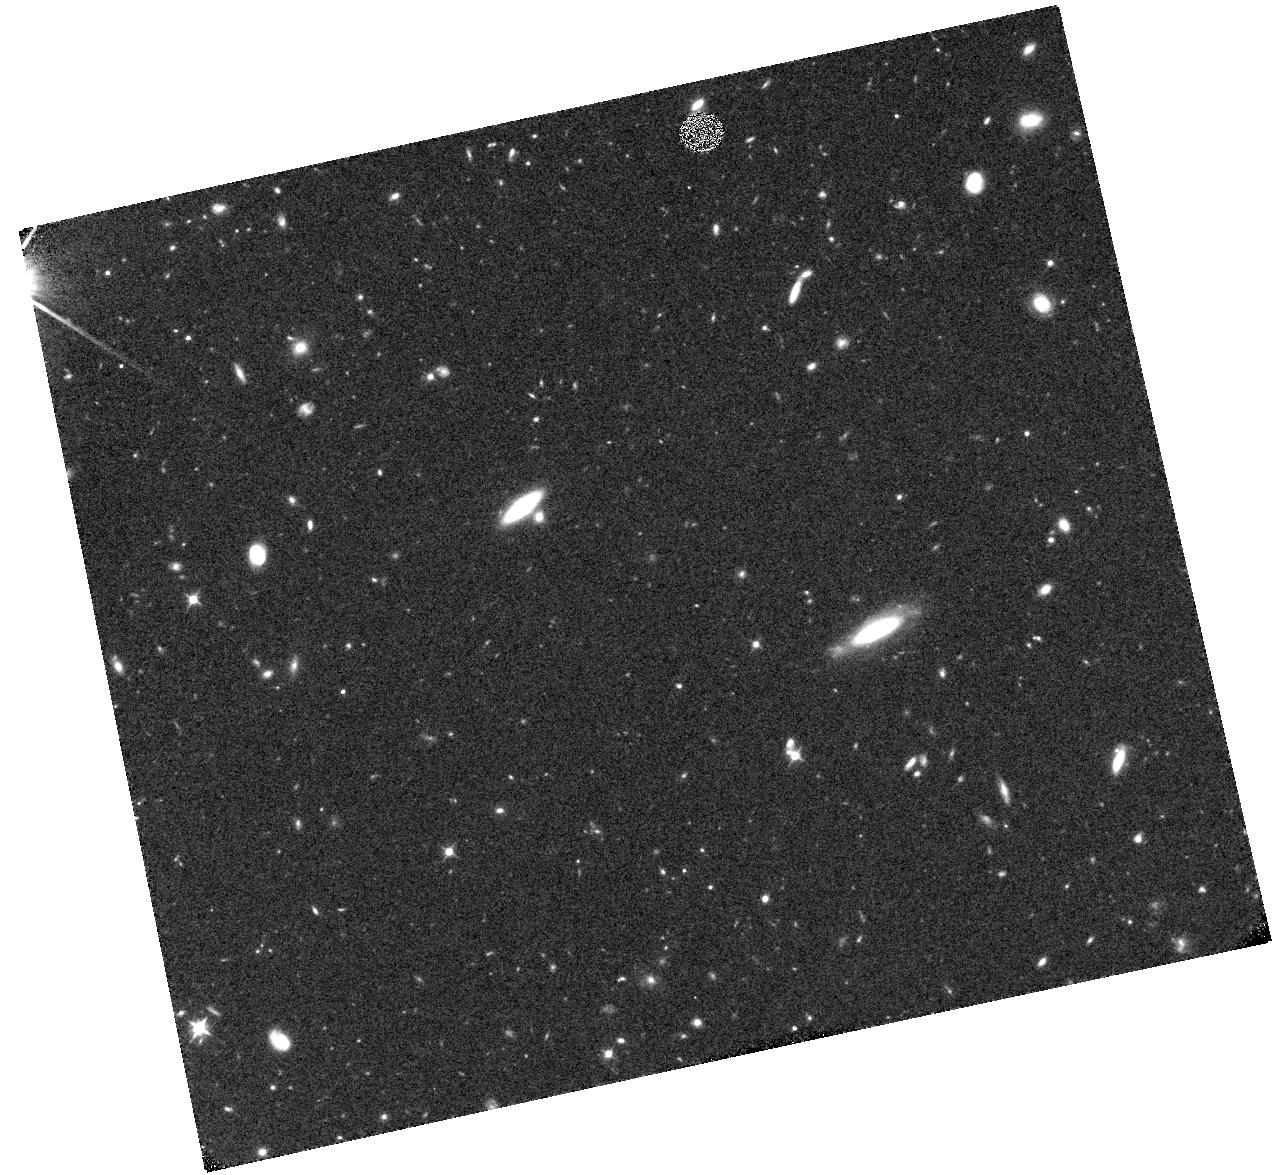
Target: SDF43. Instrument: WFC3/IR. Filter: F105W. Exposure: 40 min. Observation ID: hst_15137_04_wfc3_ir_f105w_idix04

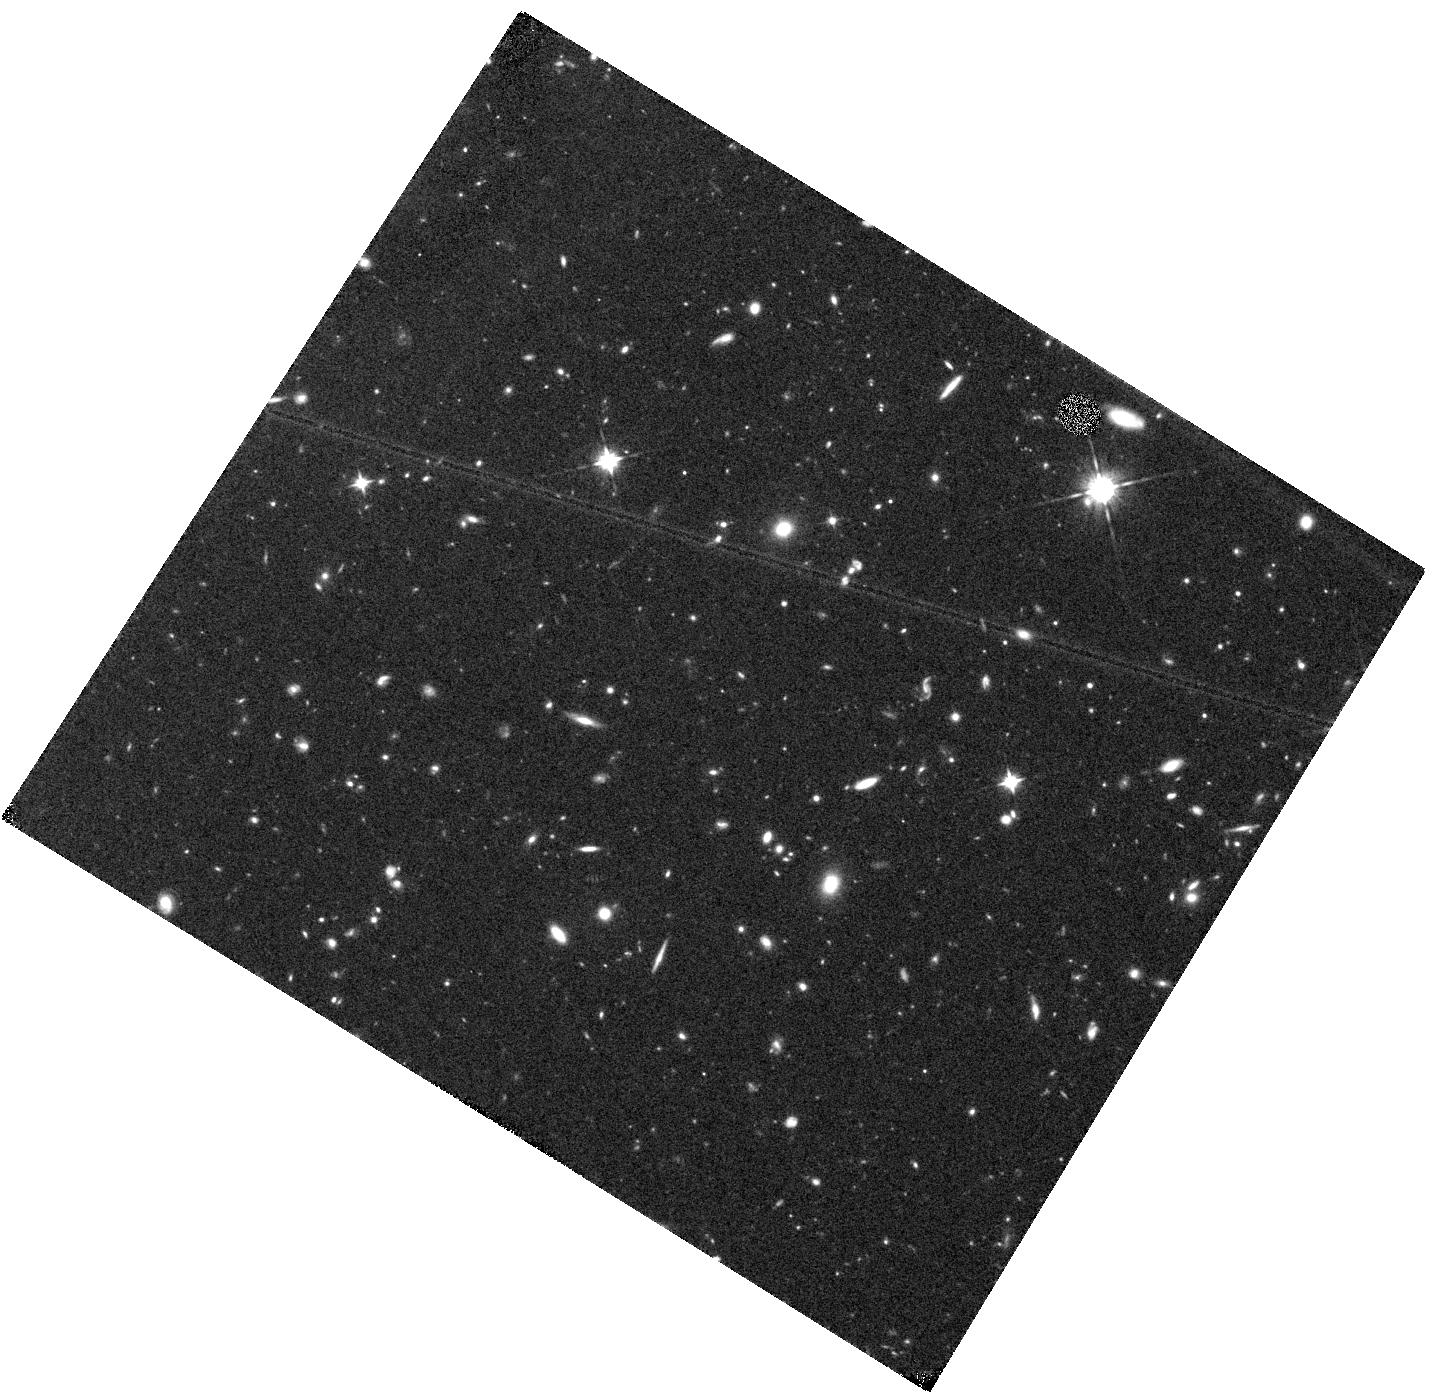
Target: SDF64. Instrument: WFC3/IR. Filter: F105W. Exposure: 40 min. Observation ID: hst_15137_07_wfc3_ir_f105w_idix07

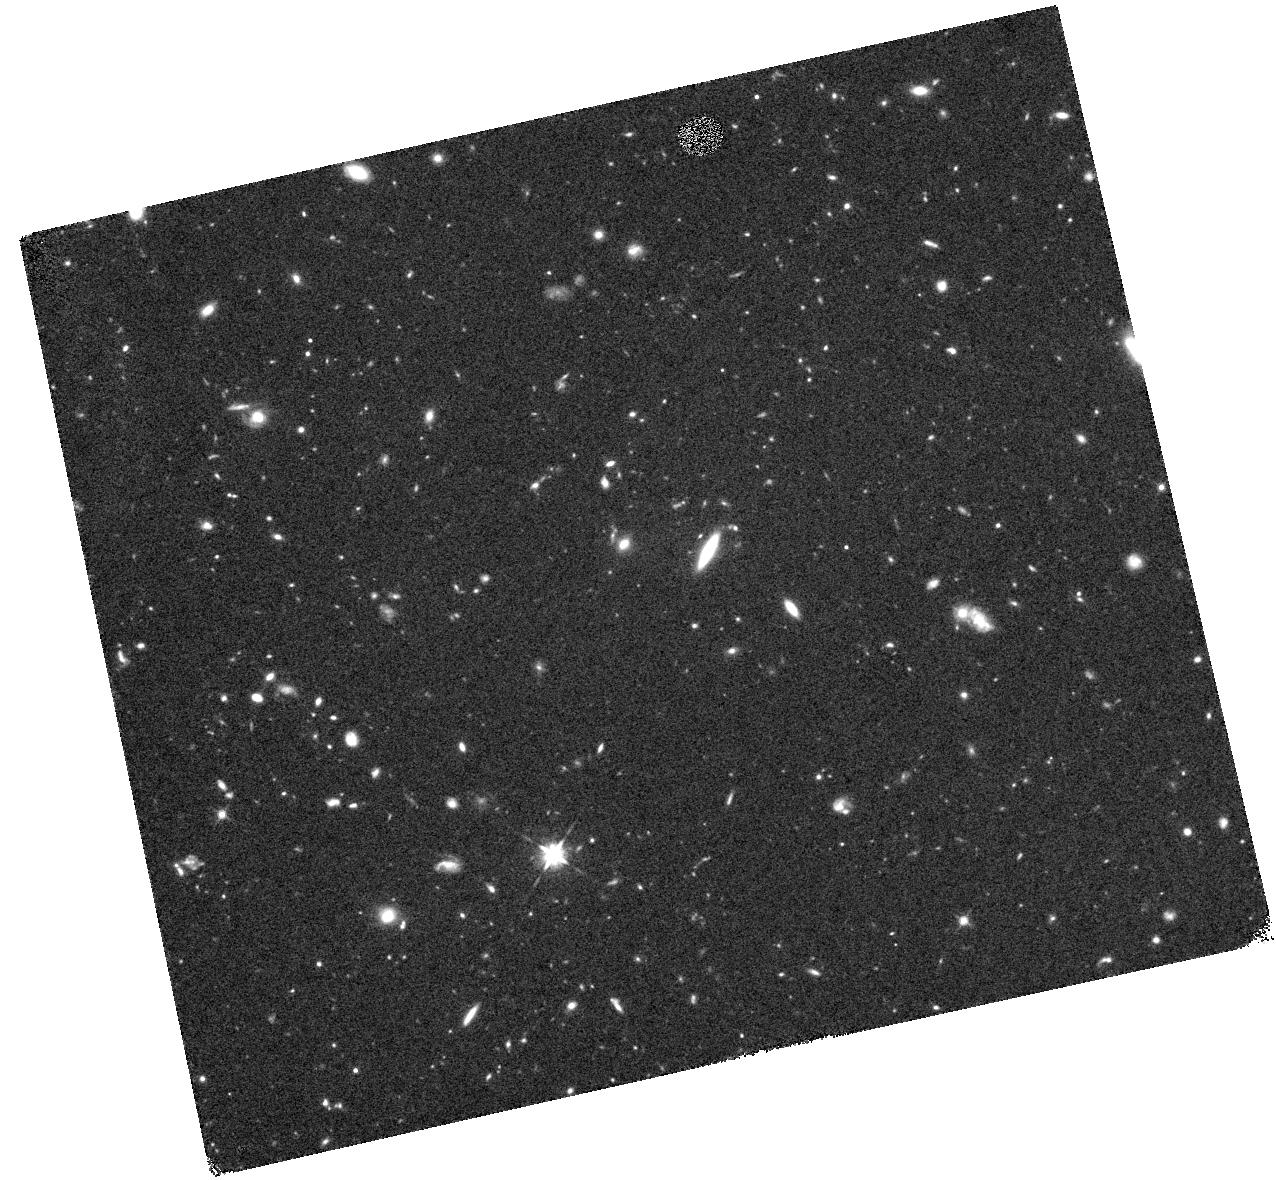
Target: SDF30. Instrument: WFC3/IR. Filter: F125W. Exposure: 44 min. Observation ID: hst_15137_03_wfc3_ir_f125w_idix03

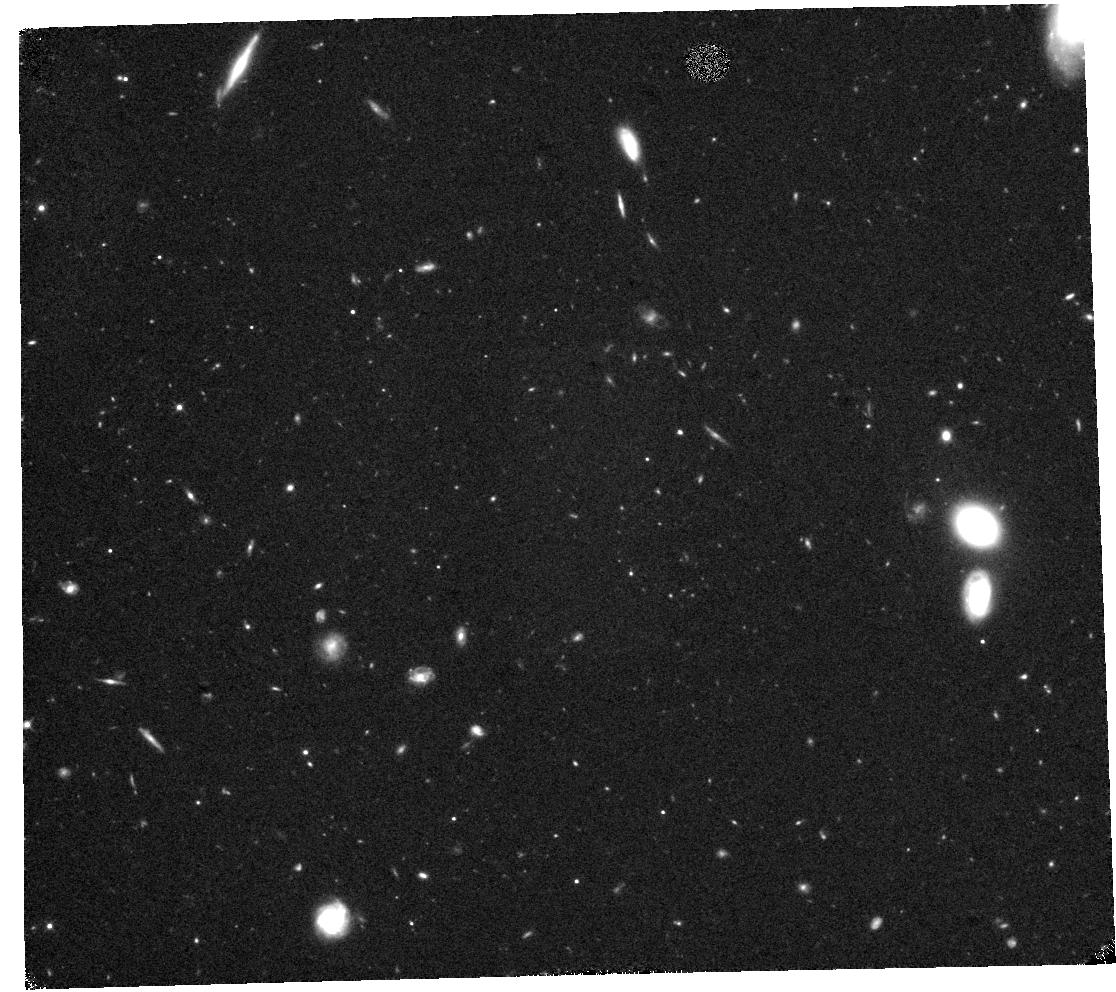
Target: SDF61. Instrument: WFC3/IR. Filter: F105W. Exposure: 44 min. Observation ID: hst_15137_05_wfc3_ir_f105w_idix05

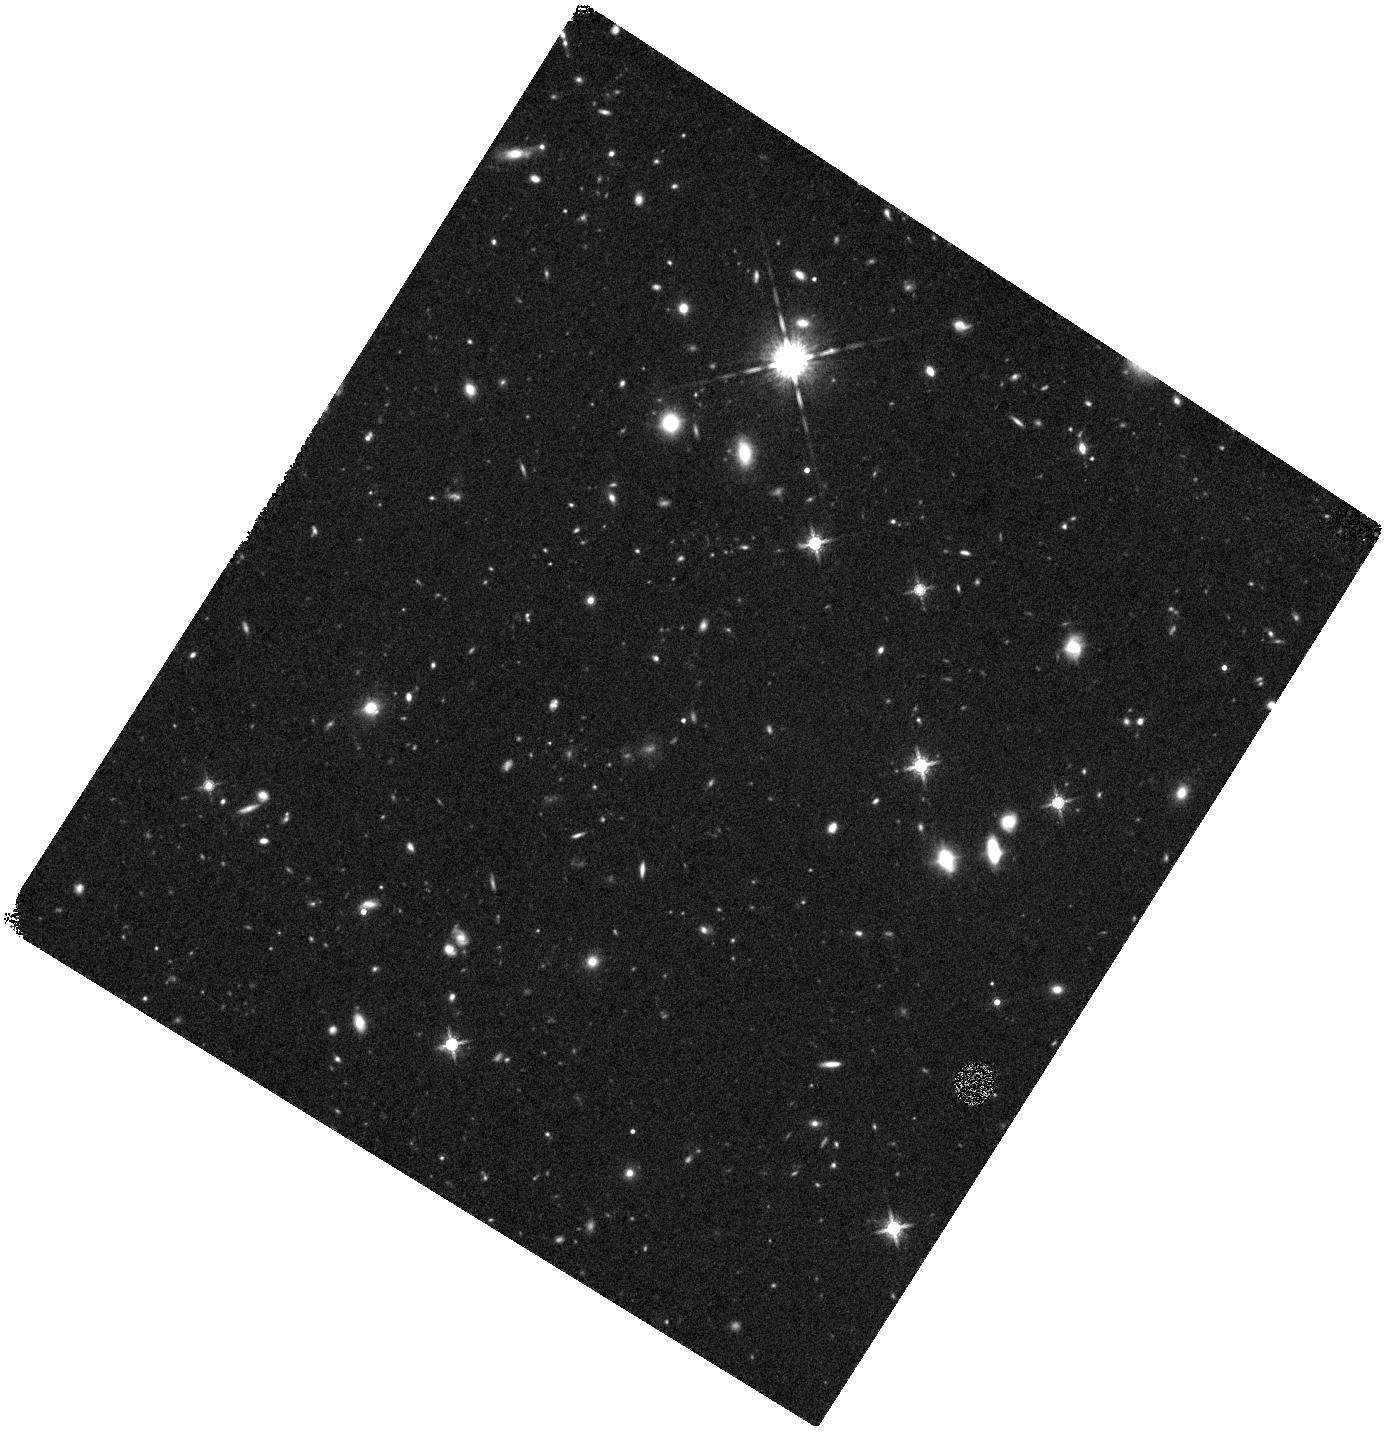
Target: SDF28. Instrument: WFC3/IR. Filter: F160W. Exposure: 44 min. Observation ID: hst_15137_02_wfc3_ir_f160w_idix02

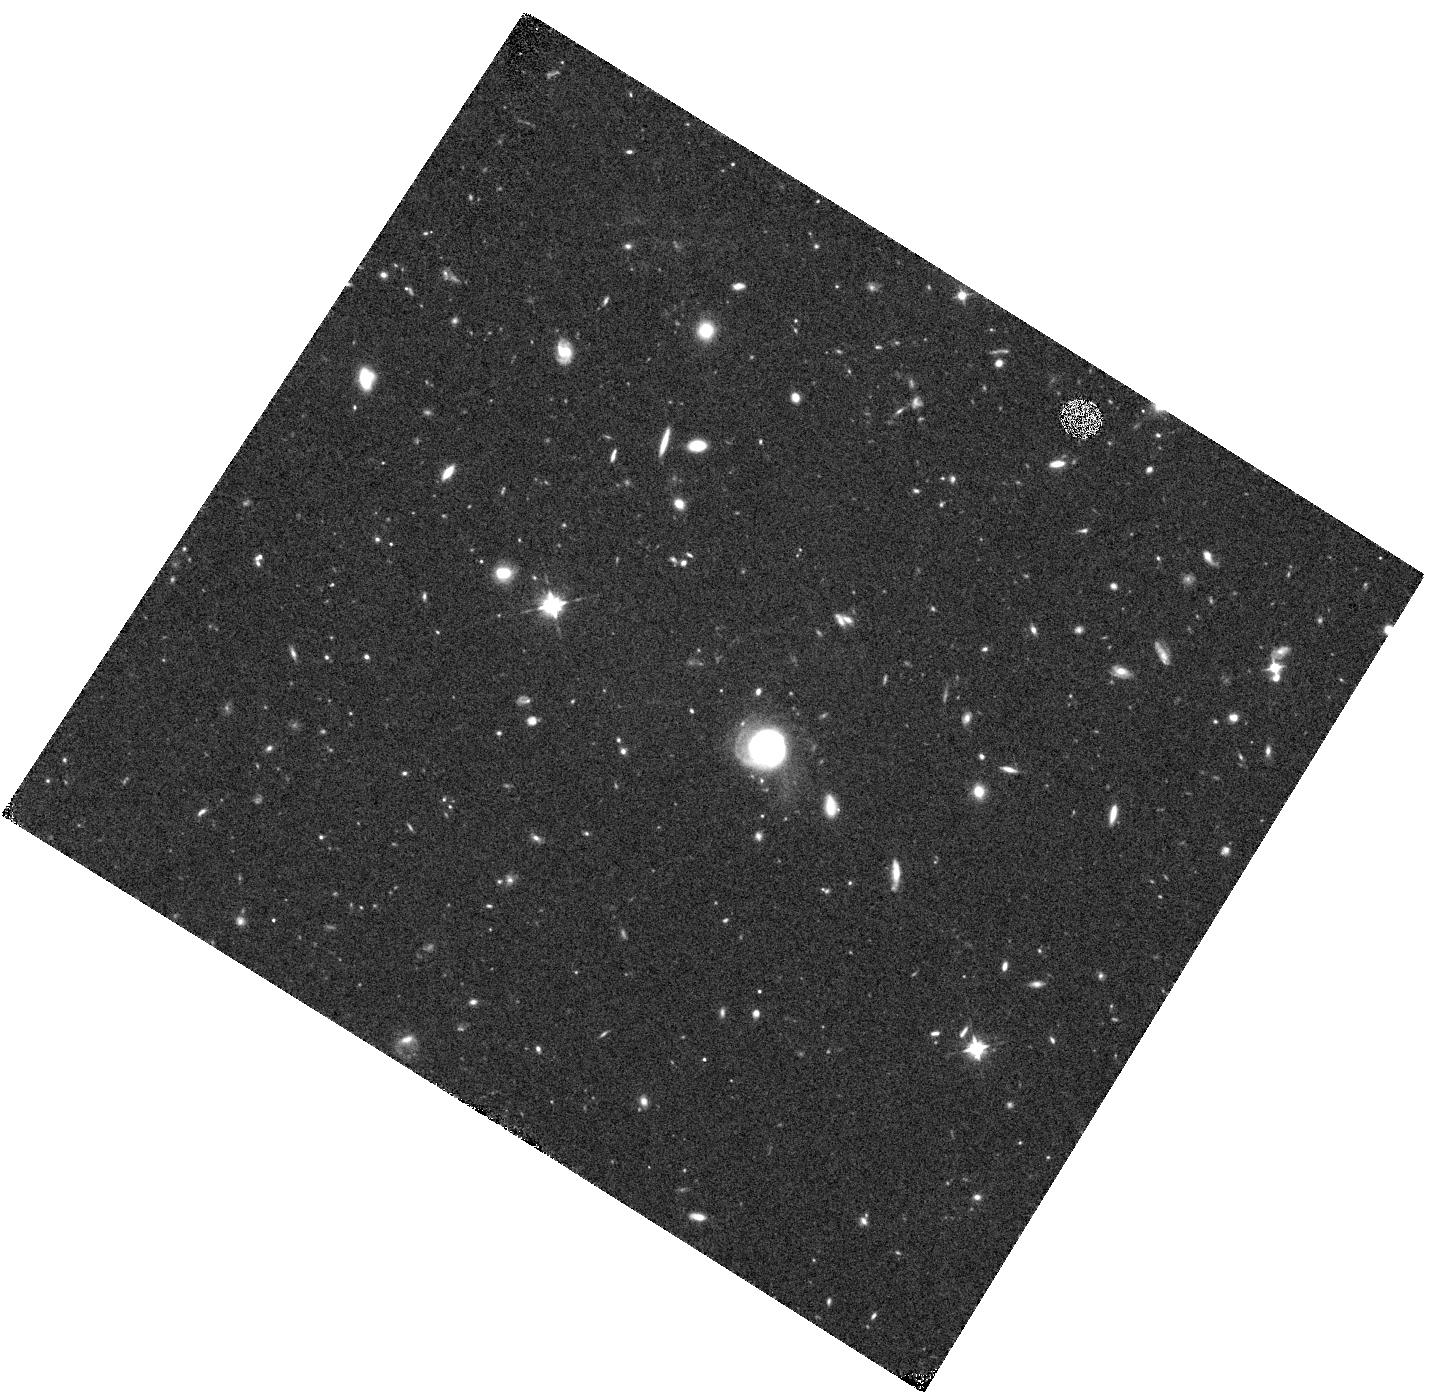
Target: SDF63. Instrument: WFC3/IR. Filter: F105W. Exposure: 40 min. Observation ID: hst_15137_06_wfc3_ir_f105w_idix06

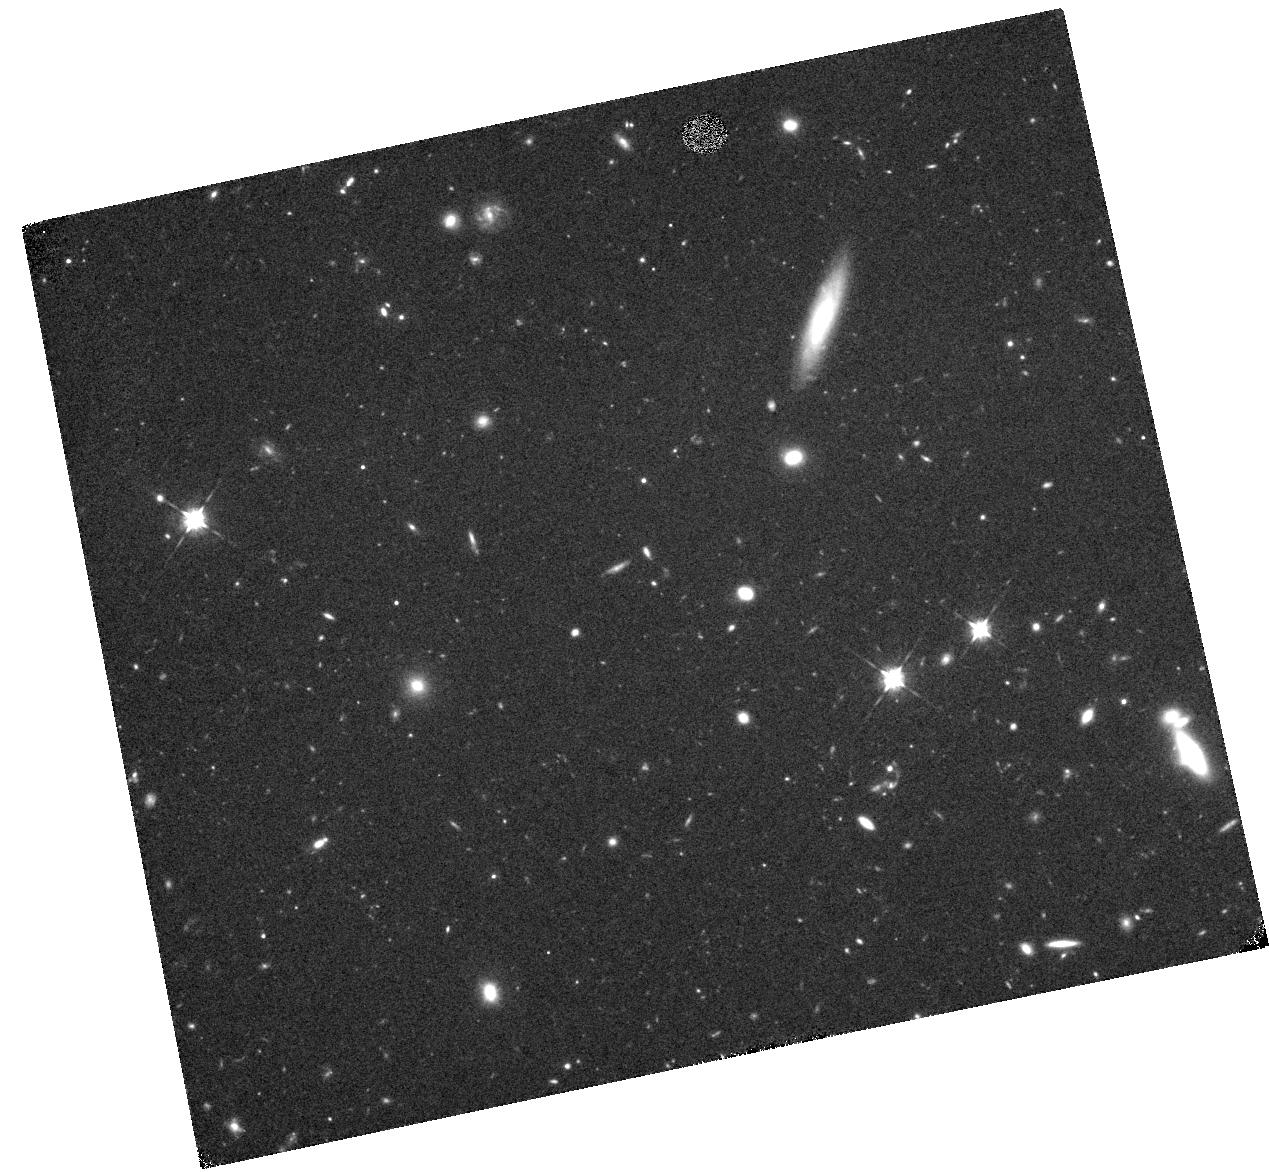
Target: SDF07. Instrument: WFC3/IR. Filter: F105W. Exposure: 44 min. Observation ID: hst_15137_01_wfc3_ir_f105w_idix01

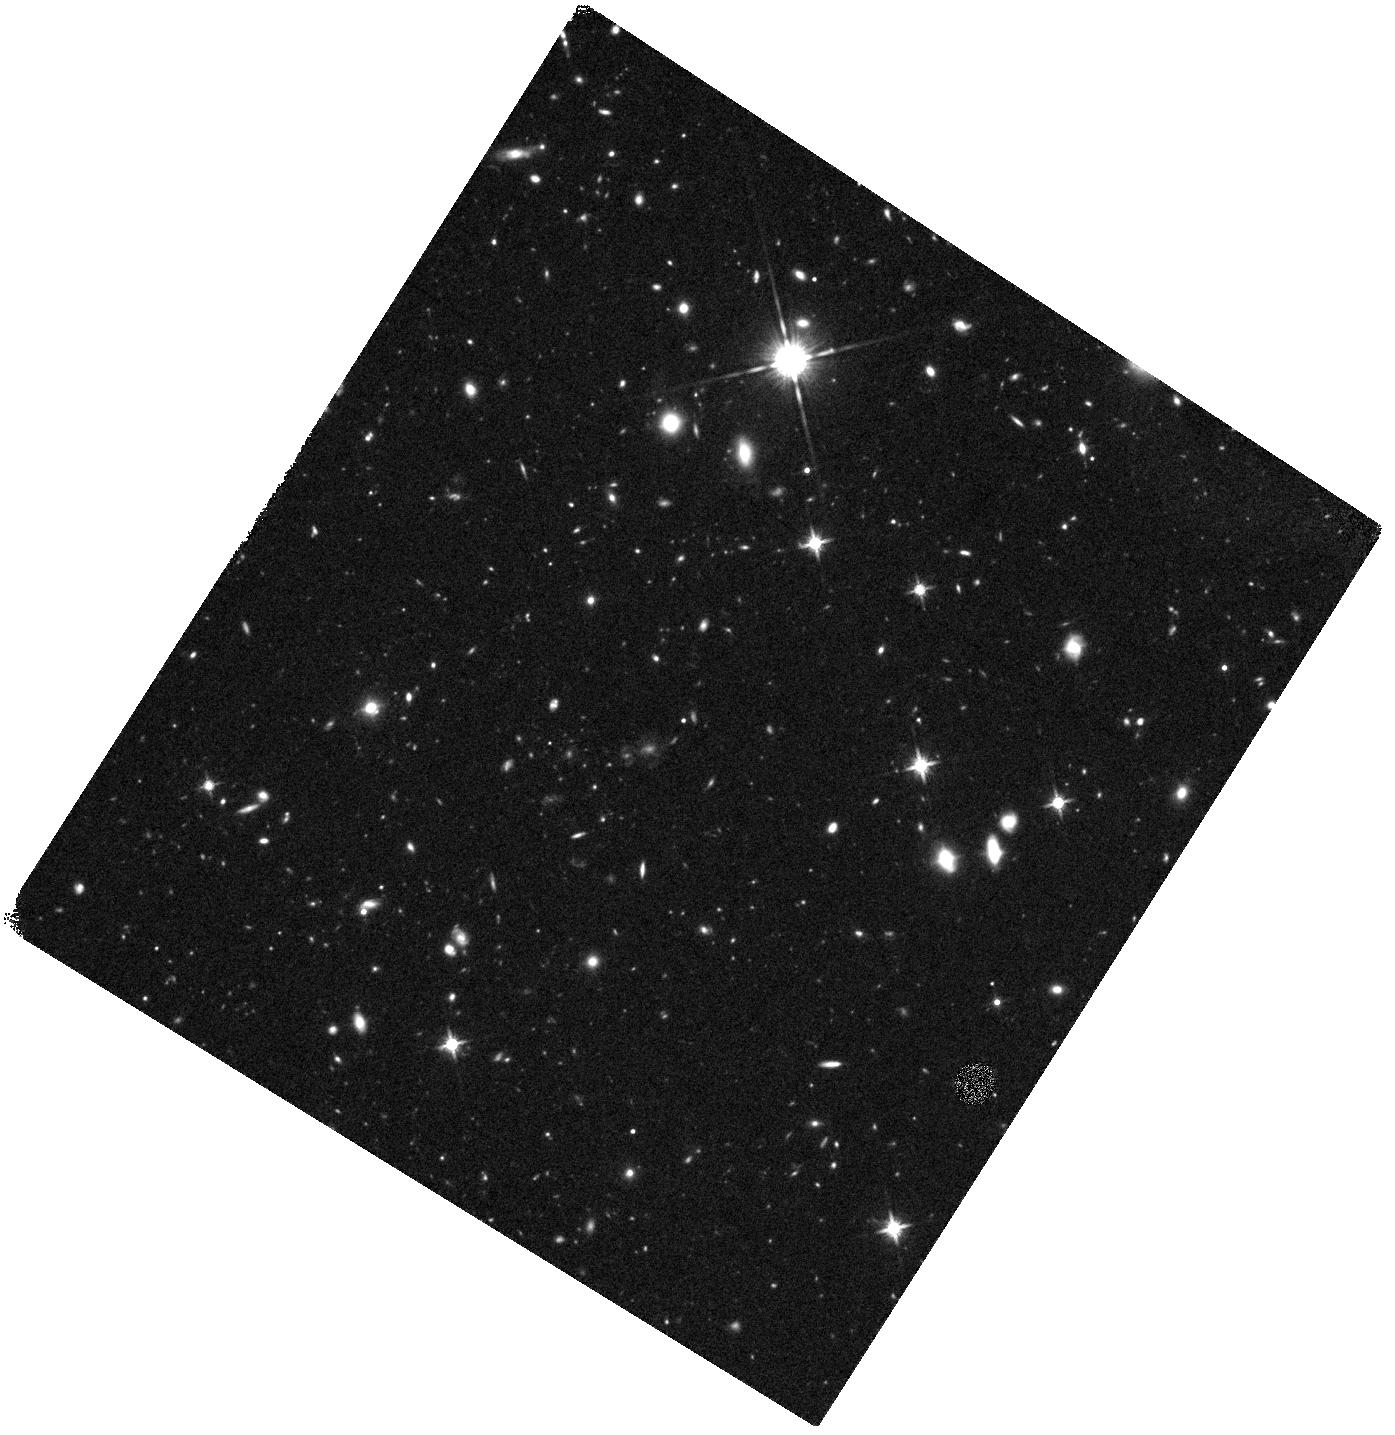
Target: SDF28. Instrument: WFC3/IR. Filter: F140W. Exposure: 44 min. Observation ID: hst_15137_02_wfc3_ir_f140w_idix02

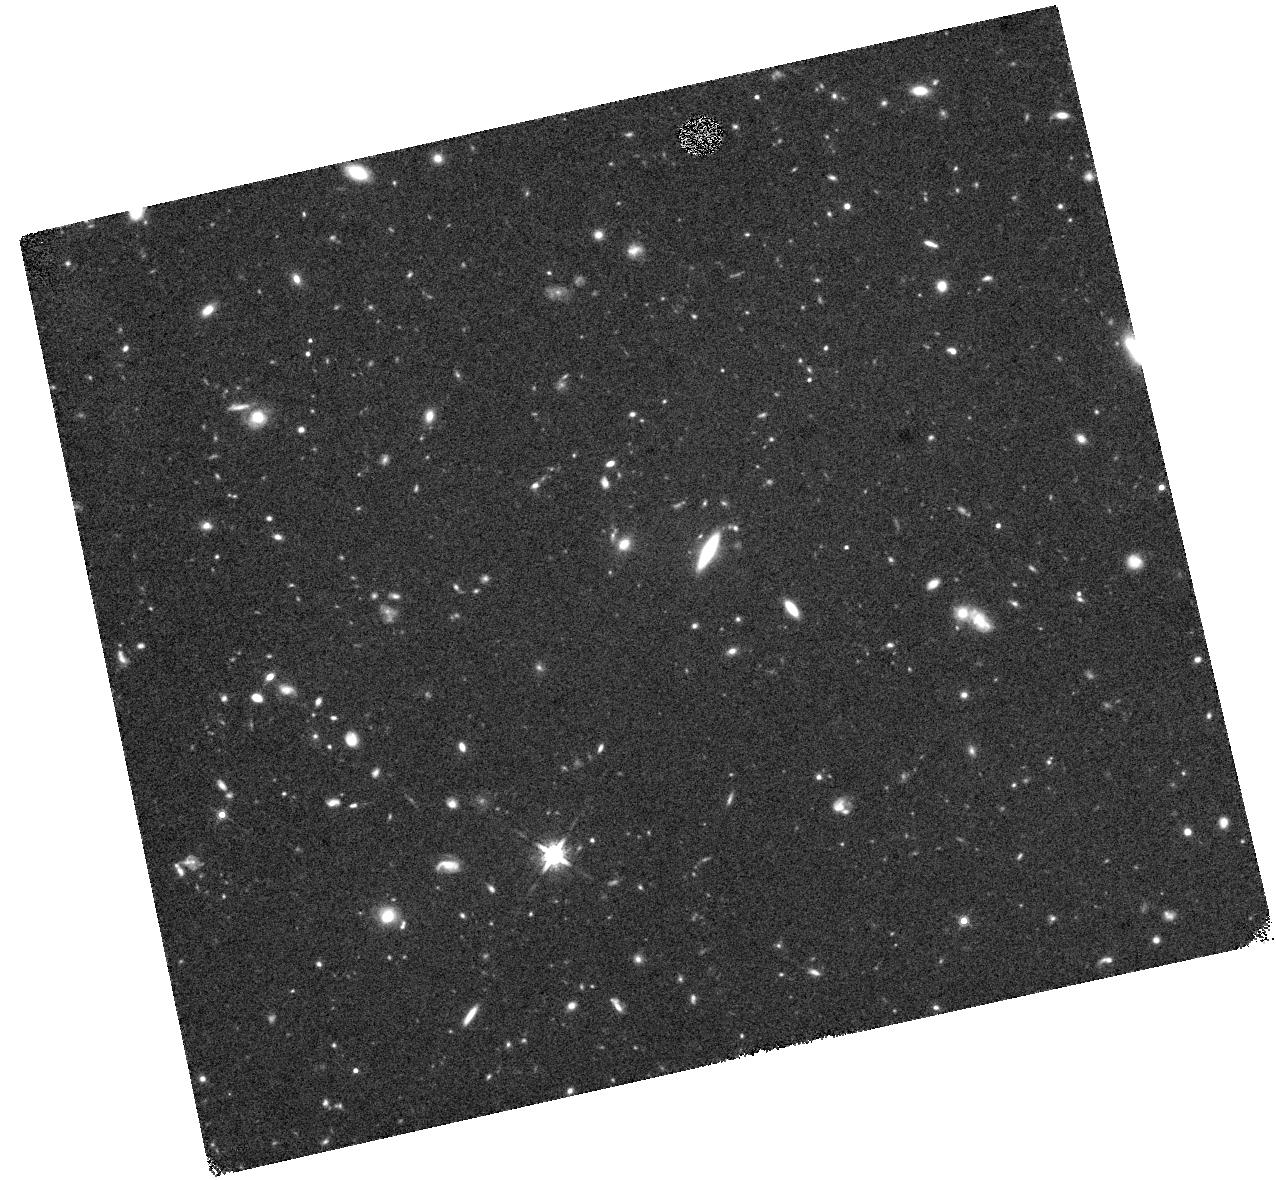
Target: SDF30. Instrument: WFC3/IR. Filter: F160W. Exposure: 44 min. Observation ID: hst_15137_03_wfc3_ir_f160w_idix03

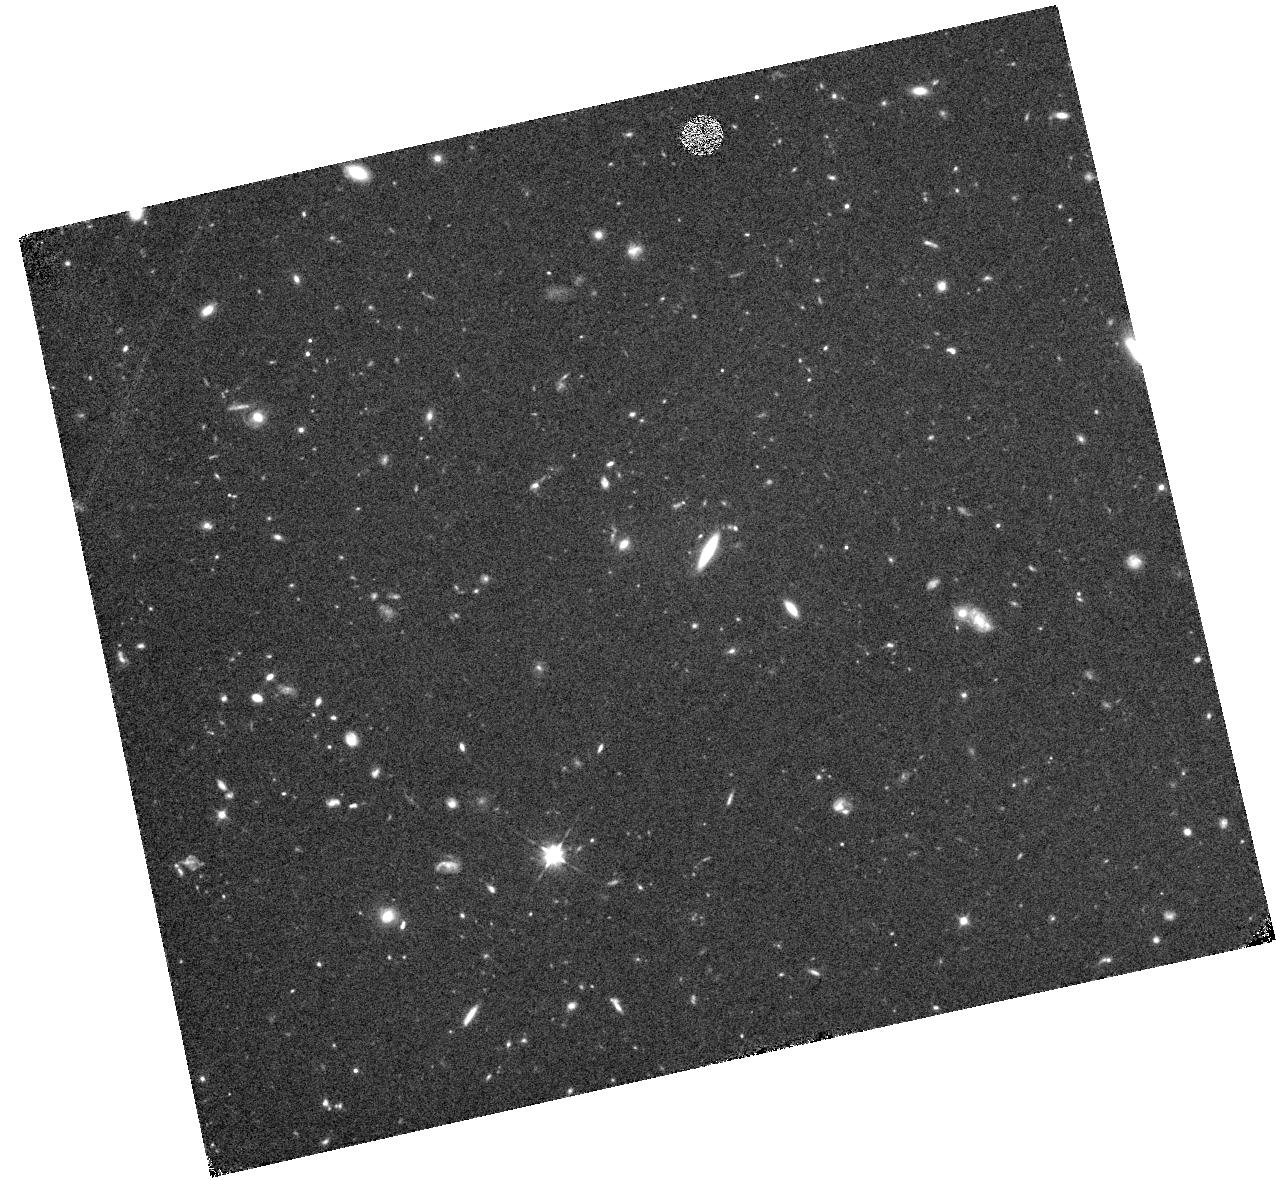
Target: SDF30. Instrument: WFC3/IR. Filter: F105W. Exposure: 44 min. Observation ID: hst_15137_03_wfc3_ir_f105w_idix03

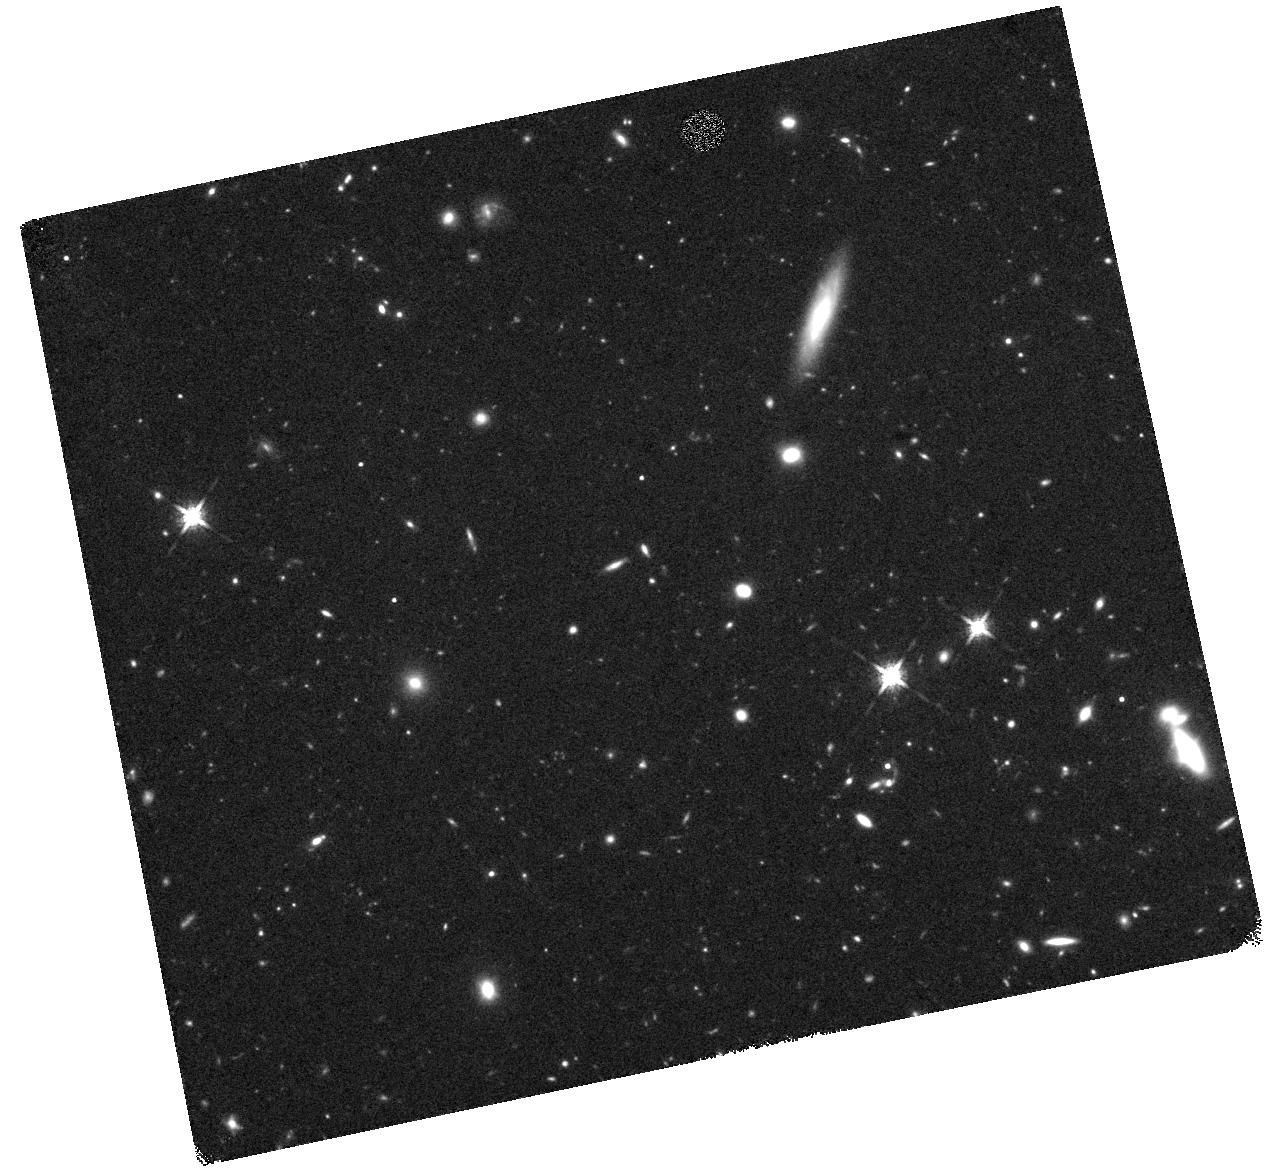
Target: SDF07. Instrument: WFC3/IR. Filter: F160W. Exposure: 44 min. Observation ID: hst_15137_01_wfc3_ir_f160w_idix01

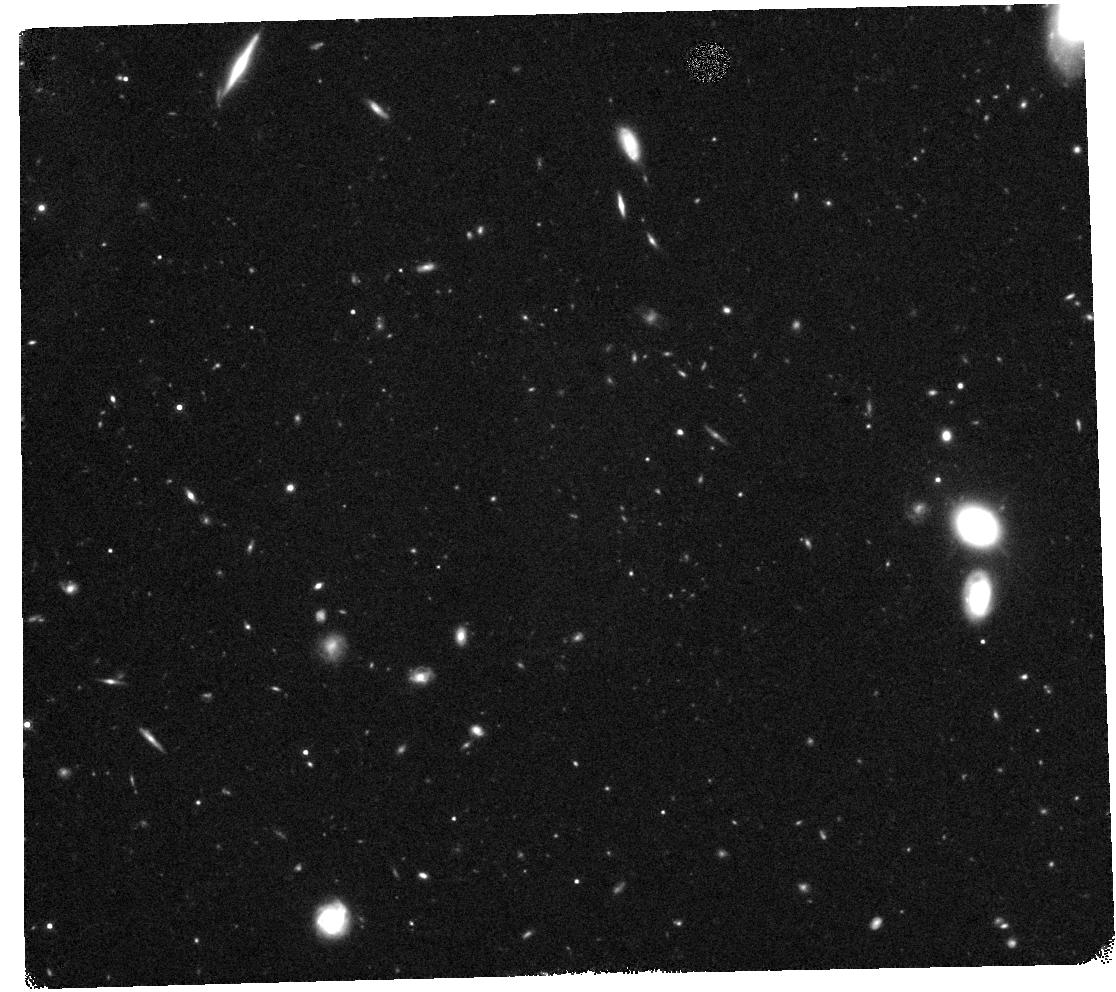
Target: SDF61. Instrument: WFC3/IR. Filter: F160W. Exposure: 44 min. Observation ID: hst_15137_05_wfc3_ir_f160w_idix05

Spectroscopically-Confirmed z > 6 Galaxies with Extremely Blue UV Slopes: Possible Pop III dominated targets for JWST spectroscopy (PI: Jiang, Linhua)

We propose to use HST/WFC3 to study 7 galaxies at z>6 with much bluer rest-frame UV continua than models of stellar populations and galaxy formation can accommodate. They were selected from a dedicated, large Subaru survey of bright spectroscopically-confirmed galaxies at z>6, and have extremely steep UV-slopes around beta=-3. Such slopes have never been found in low-z galaxies, nor have they been predicted by cosmological simulations. Although recent HST observations found some extreme UV-slopes in photometrically-selected galaxies at z>6, this is controversial, since it could be caused by contamination and bias in photometrically-selected samples. Our galaxies are bright (J=25-26.5 AB-mag) with secure spectroscopic redshifts, so their measurements of beta are NOT subject to these effects. They are the most promising candidates of truly extremely blue galaxies. Their uncertainties in beta are 0.3-0.5, mainly due to the short UV continuum baseline from previous HST data. We propose to add critical WFC3 near-IR images over a larger wavelength baseline to significantly improve the beta measurements by reducing uncertainties to <0.2. The new images will conclusively confirm the existence of beta = -3 galaxies at z>6. Such ultra-blue beta-values would suggest the existence of very young stellar populations with extremely low metallicity and dust content, which are possibly Pop III star dominated. Their confirmation will have significant impact on early galaxy formation, their star formation history, associated metallicity, dust, and even initial mass function. They would make very compelling targets for JWST spectroscopy. The HST/WFC3 data therefore must be completed now.